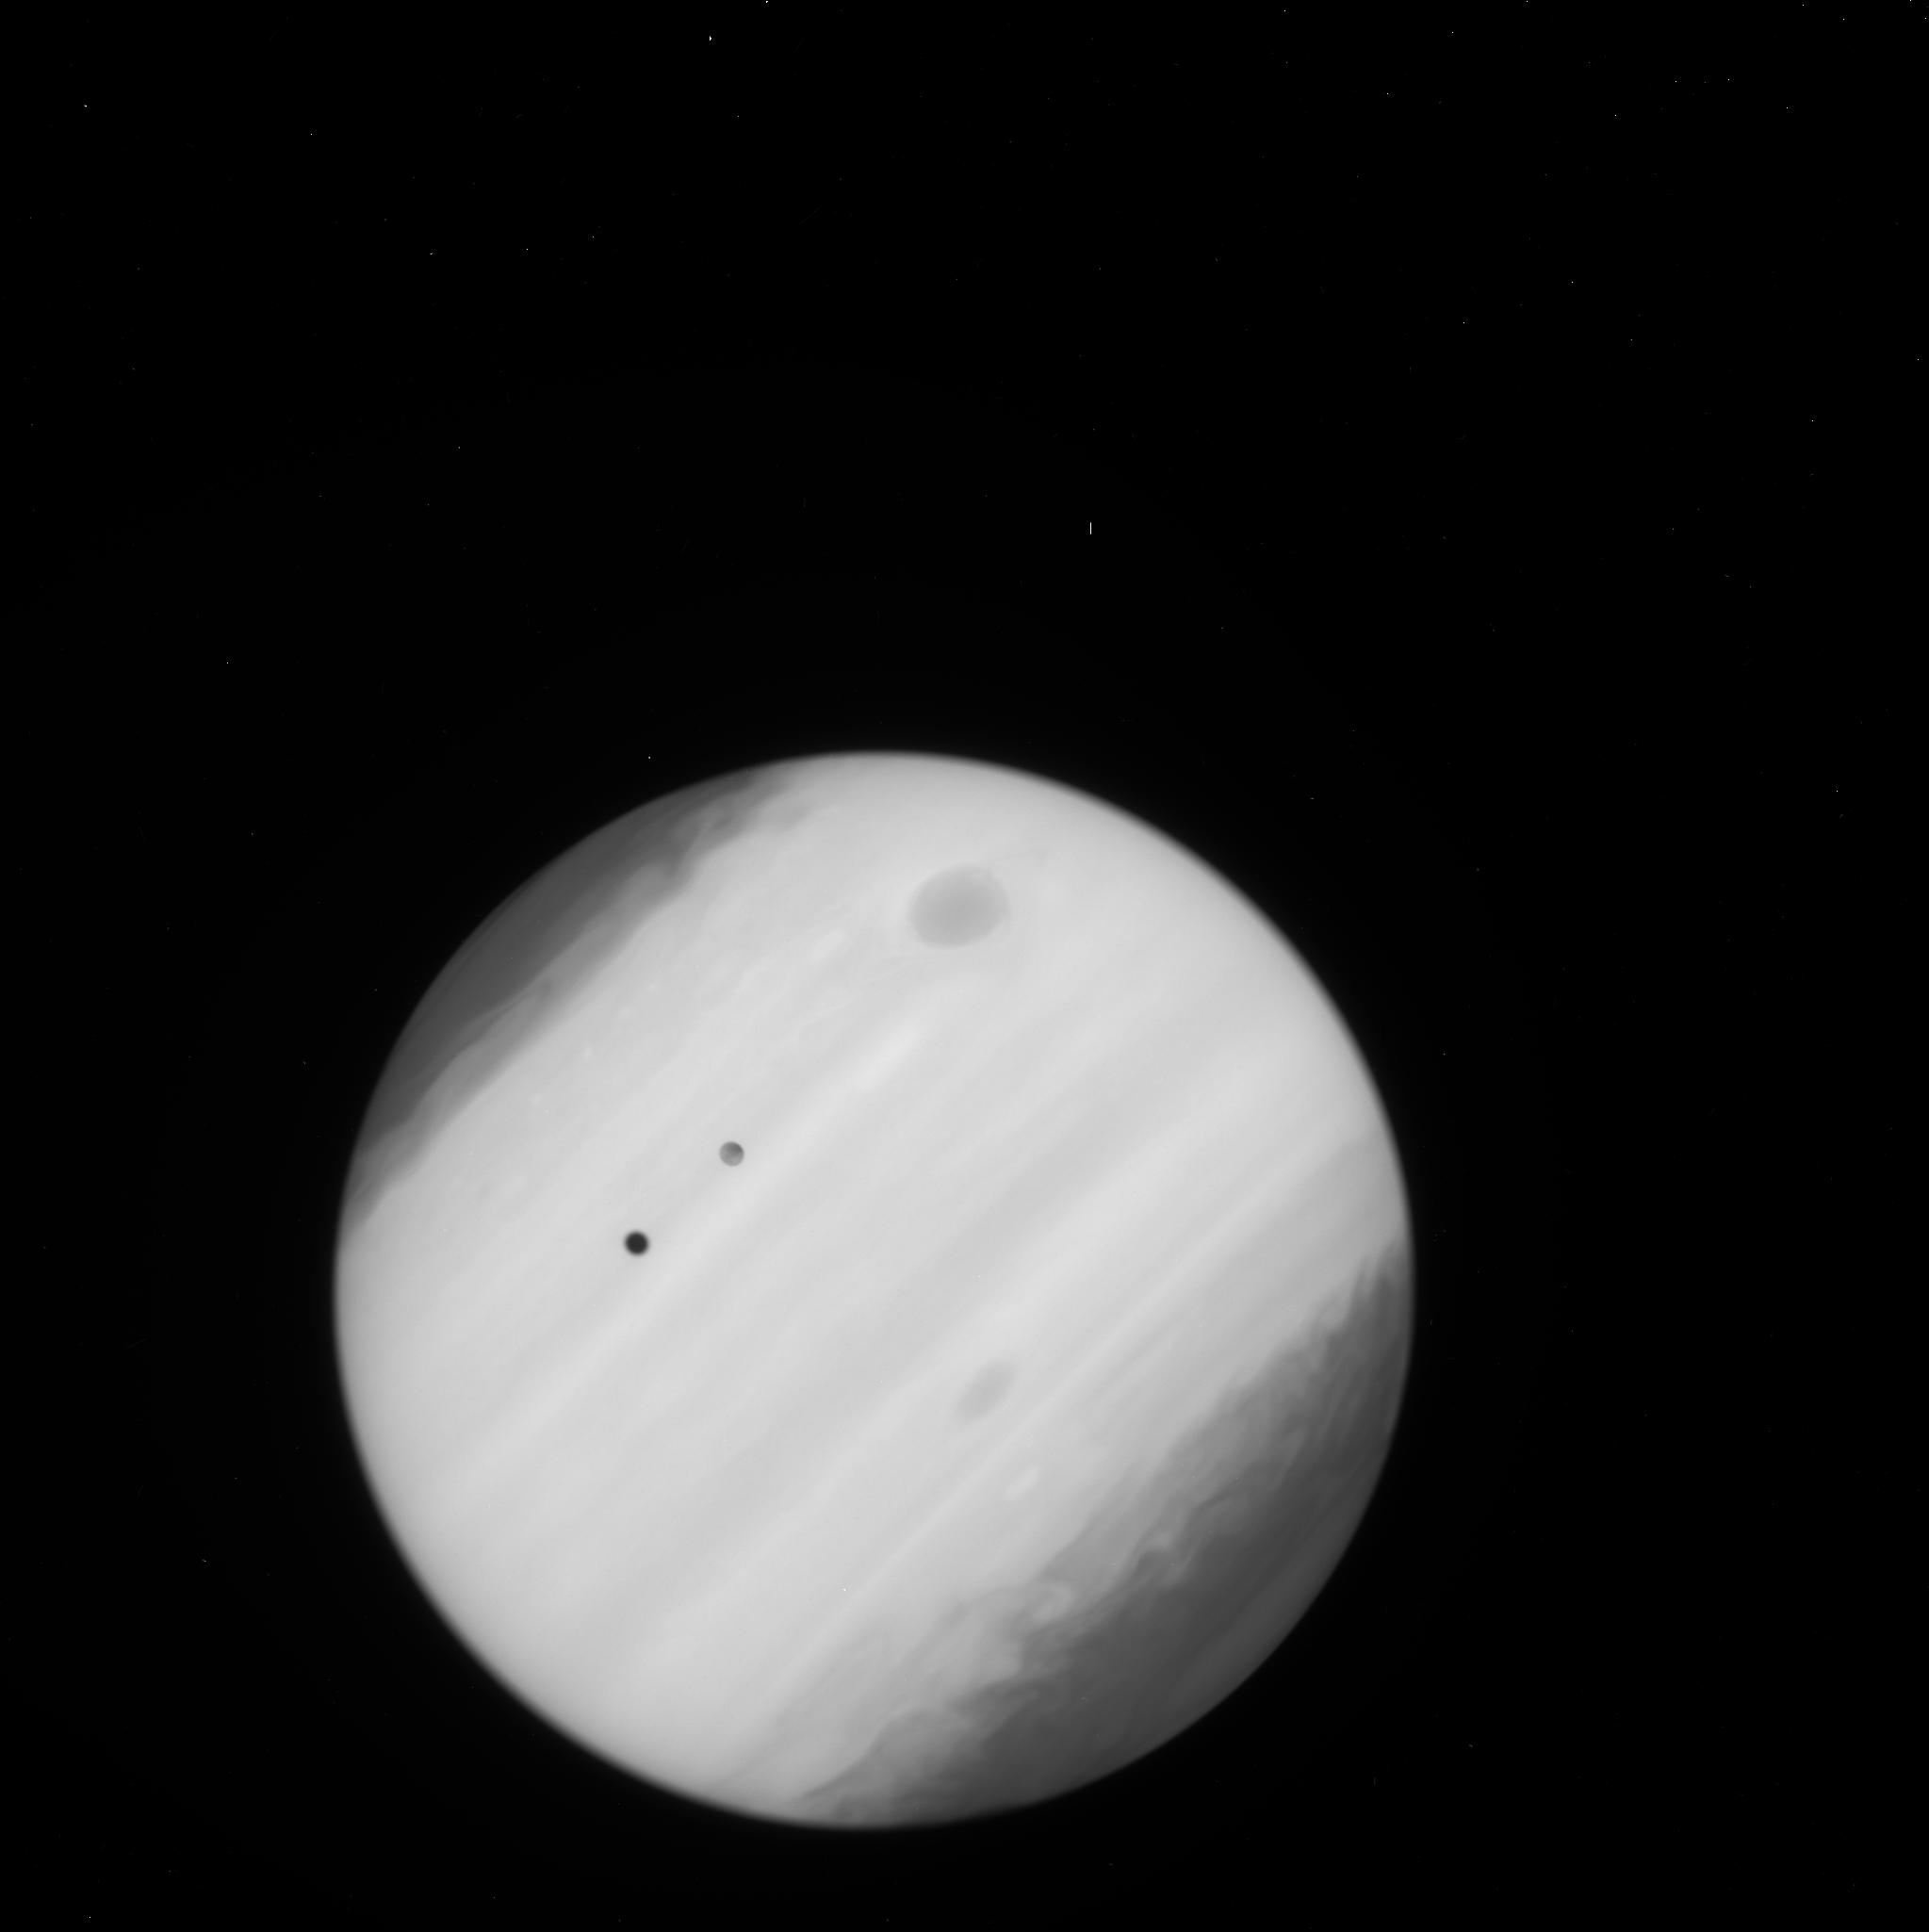
Target: EUROPA-TRANSIT-WFC3. Instrument: WFC3/UVIS. Filter: F225W. Exposure: 2 min. Observation ID: ic7u04f1q

Probing the atmosphere of a transiting ocean world (PI: Sparks, William B.)

We propose to image the atmosphere of Europa against the smooth FUV and NUV background of Jupiter to reveal or constrain its structure, scale height and composition. Molecules are liberated from the surface by a combination of sputtering and erosion associated with impacting magnetospheric ions, micrometeroids, sublimation from sunlight and, potentially, cryogenic volcanism. In detail, the relationships between the atmosphere, exosphere and surface are not understood. The clumpy FUV OI emission implies a patchy, irregular exosphere, suggestive of localized sources and strong atmospheric density variations. If the internal heat sources and surface cracking are sufficient to release outgassing plumes, as for Enceladus, we have an excellent chance of detecting them. By using the STIS FUV MAMA TIME-TAG imaging: Jupiter is smooth, detector features are removed, and we can crisply image, post-facto, any and all targets in the field individually, including Europa, its shadow and features on Jupiter. The spatial resolution is highest in the FUV and cross-sections of relevant molecules are high. An intriguing archival image demonstrates the power of this approach. An additional observation in the NUV using conventional CCD imaging will provide sensitive limits on dusty particulates above the surface, potentially entrained by outflowing gas.